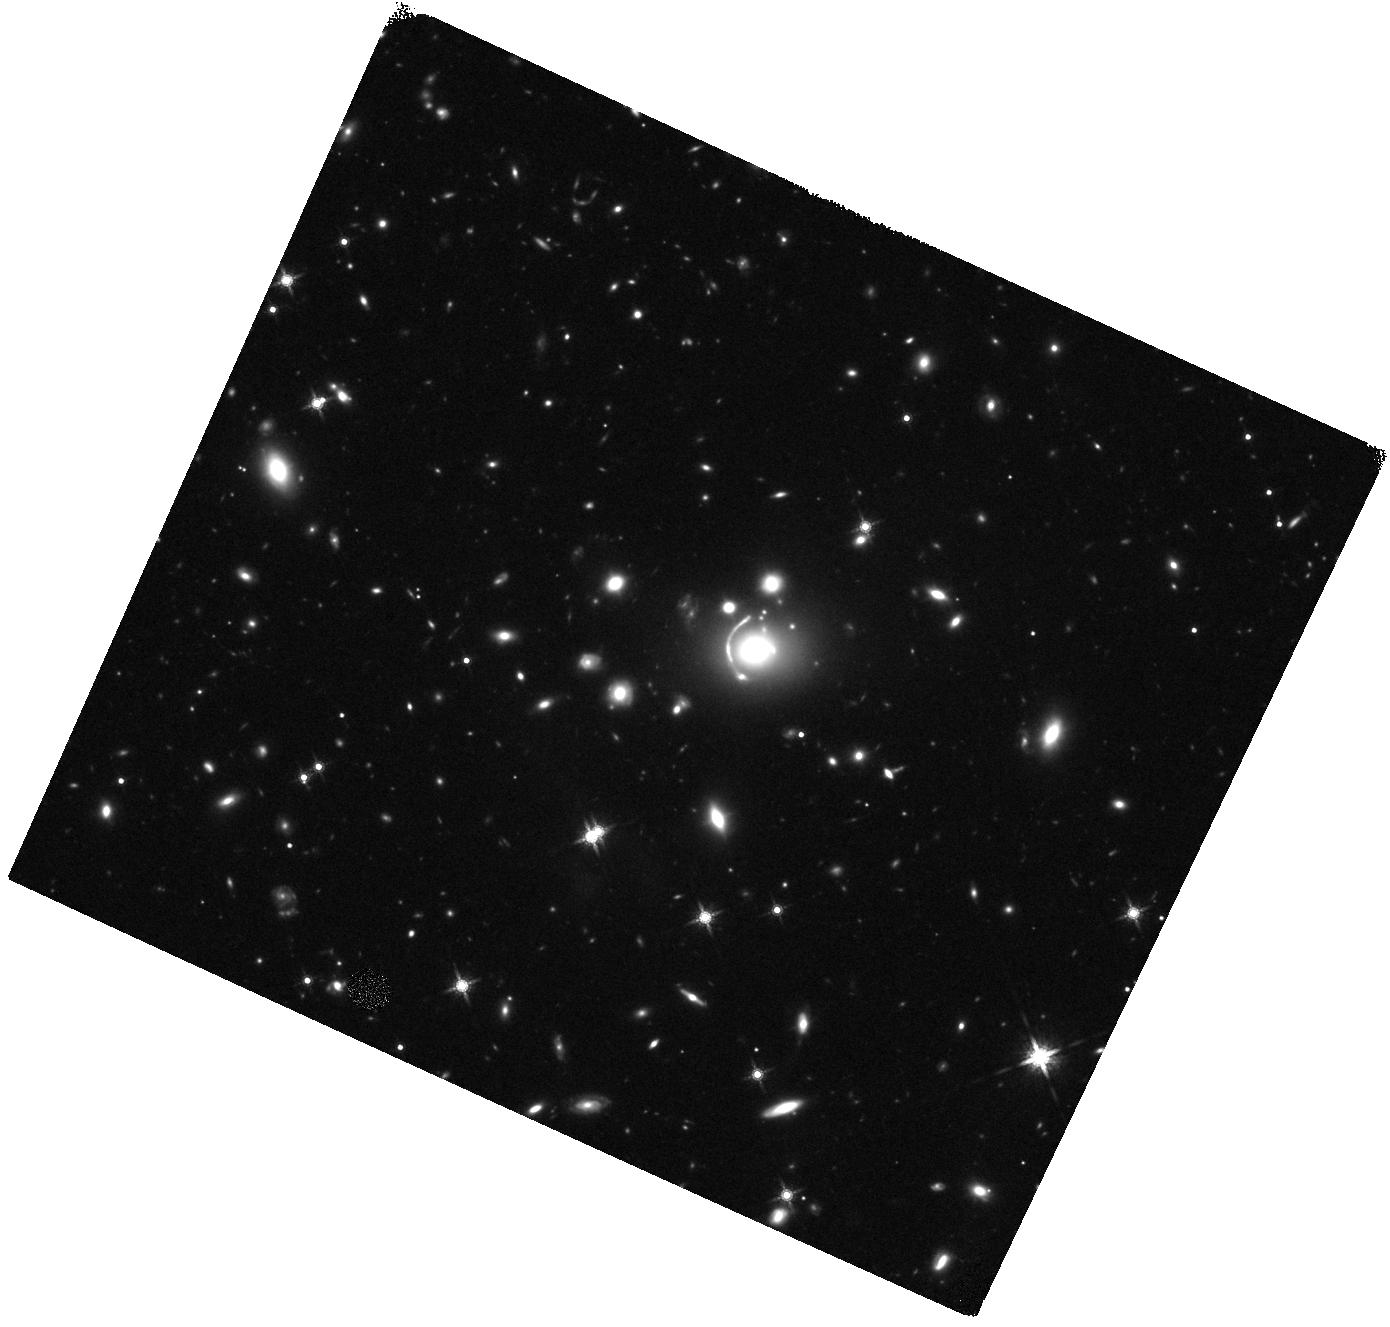
Target: CSWA63. Instrument: WFC3/IR. Filter: F160W. Exposure: 44 min. Observation ID: hst_15253_06_wfc3_ir_f160w_idki06

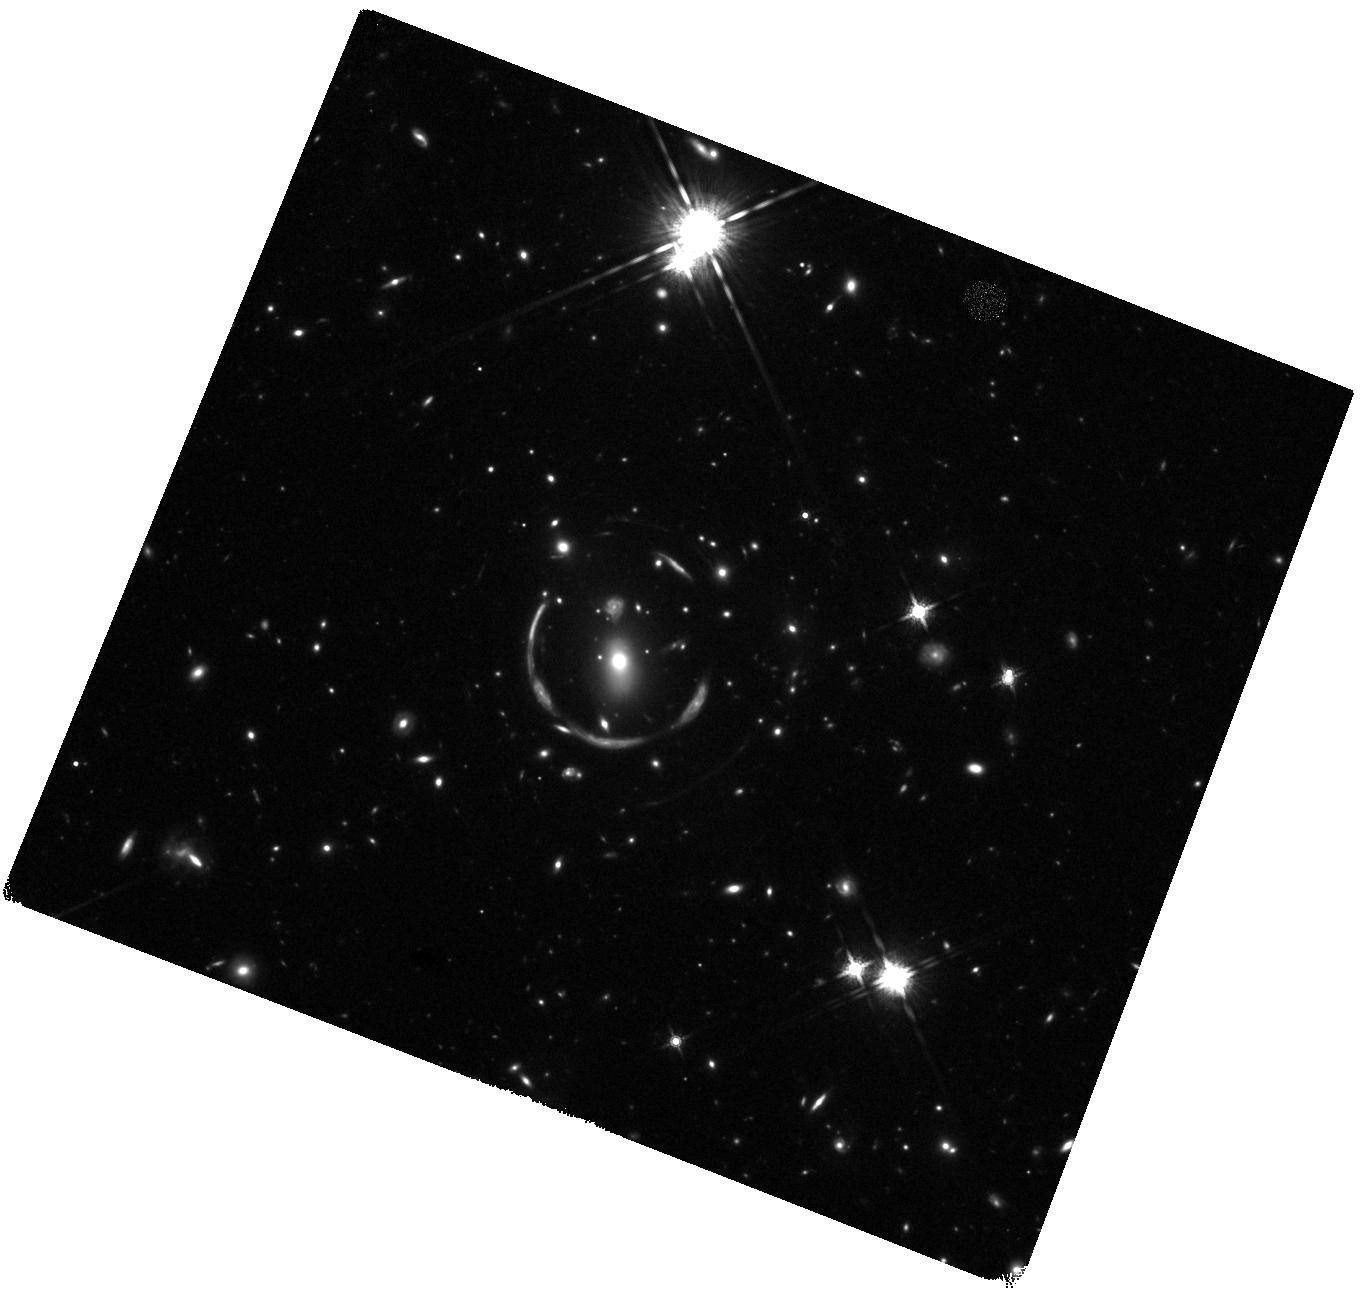
Target: CSWA31. Instrument: WFC3/IR. Filter: F160W. Exposure: 44 min. Observation ID: hst_15253_04_wfc3_ir_f160w_idki04

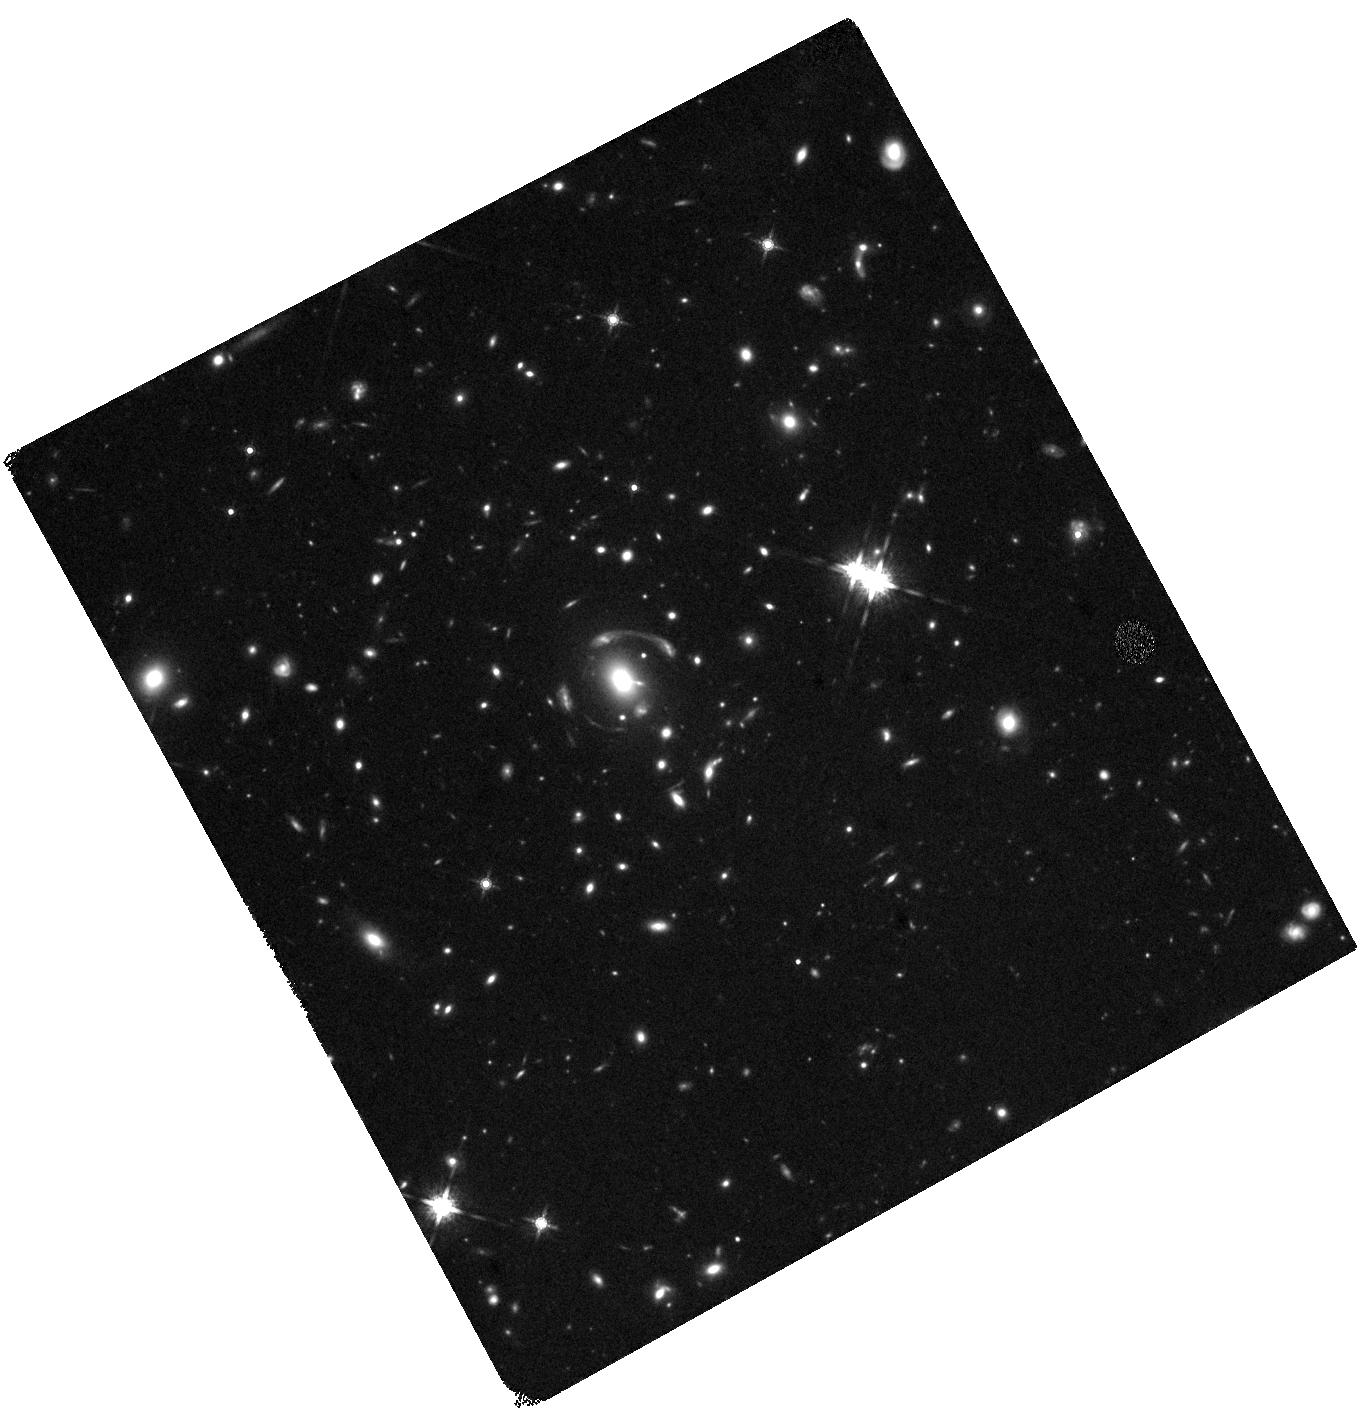
Target: CSWA15. Instrument: WFC3/IR. Filter: F160W. Exposure: 44 min. Observation ID: hst_15253_02_wfc3_ir_f160w_idki02

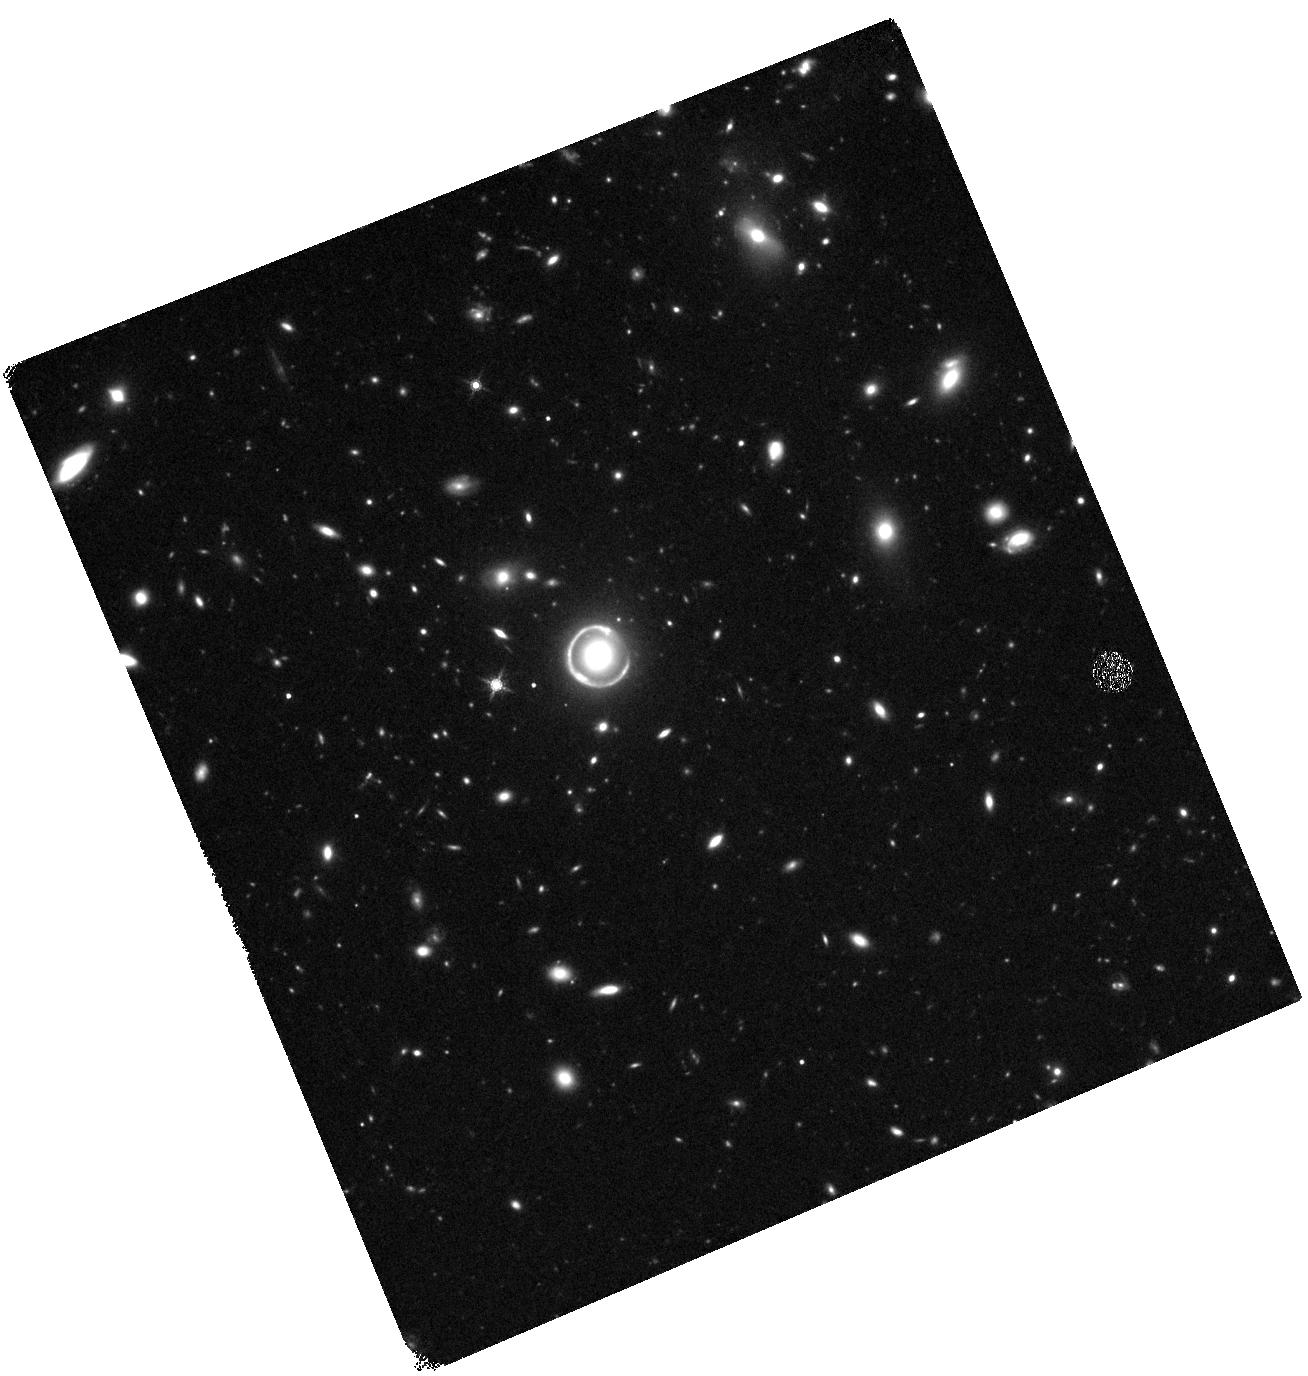
Target: CSWA64. Instrument: WFC3/IR. Filter: F160W. Exposure: 44 min. Observation ID: hst_15253_08_wfc3_ir_f160w_idki08

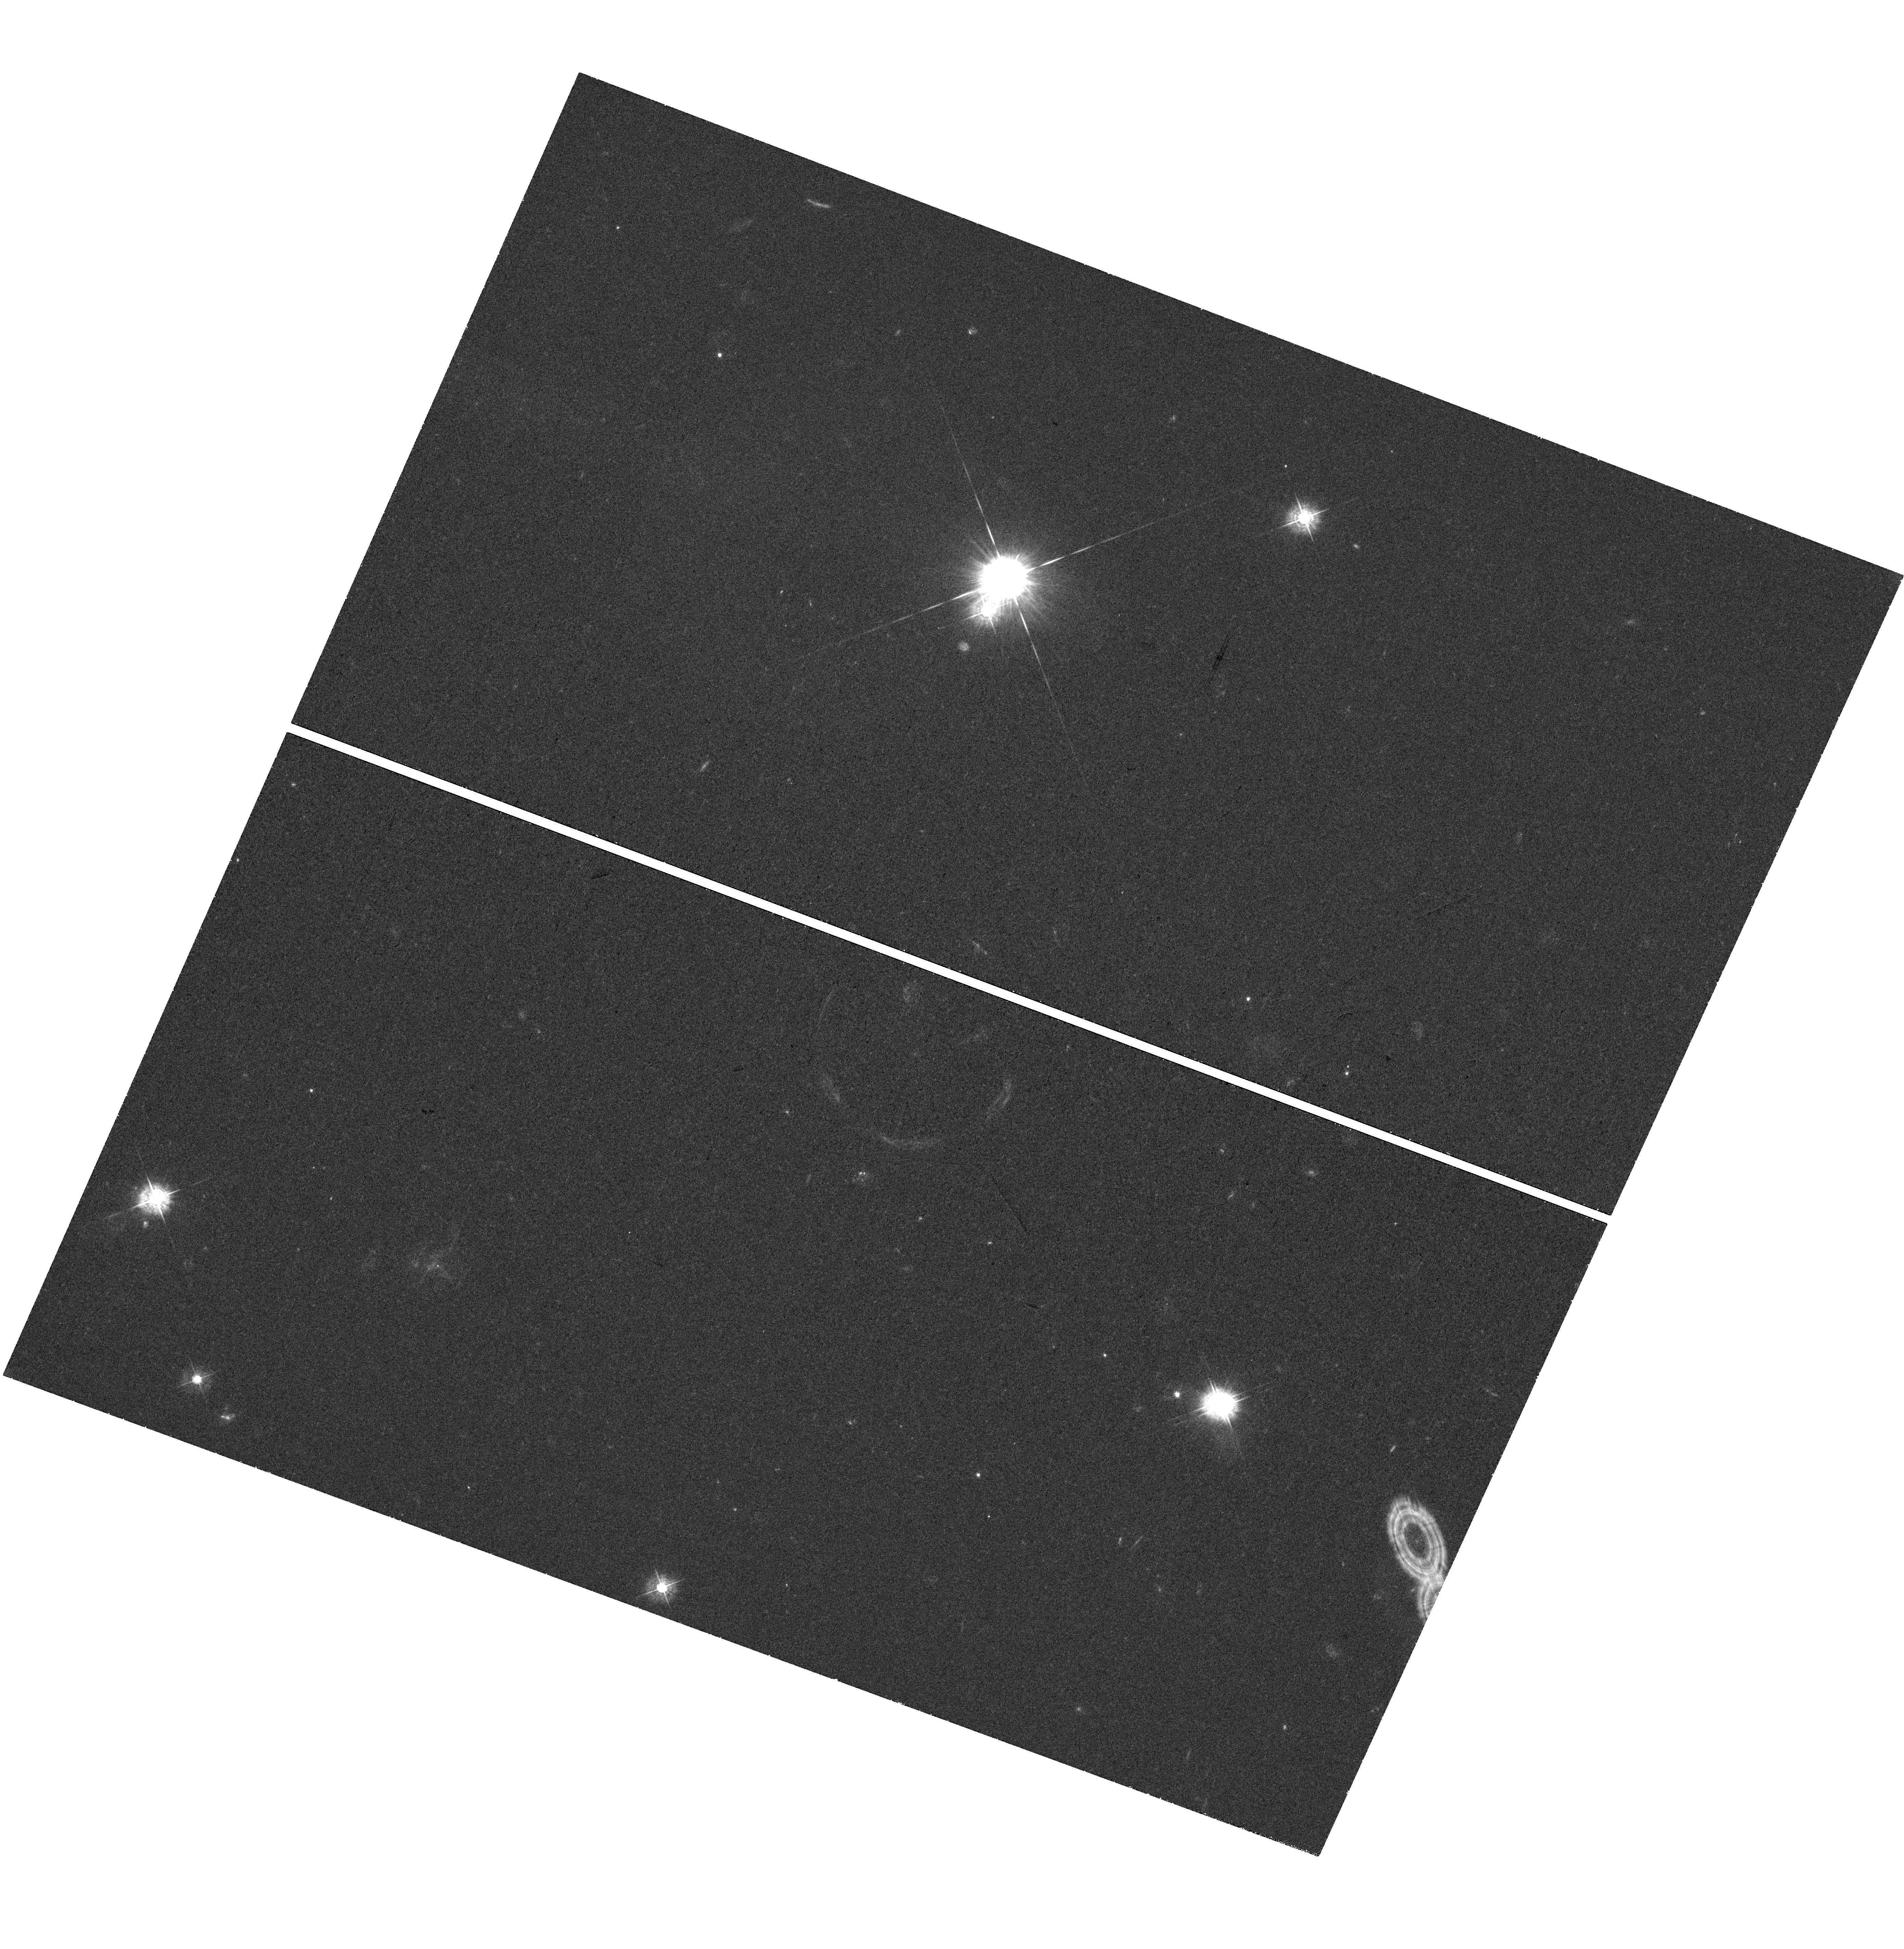
Target: CSWA31. Instrument: WFC3/UVIS. Filter: F438W. Exposure: 41 min. Observation ID: hst_15253_03_wfc3_uvis_f438w_idki03

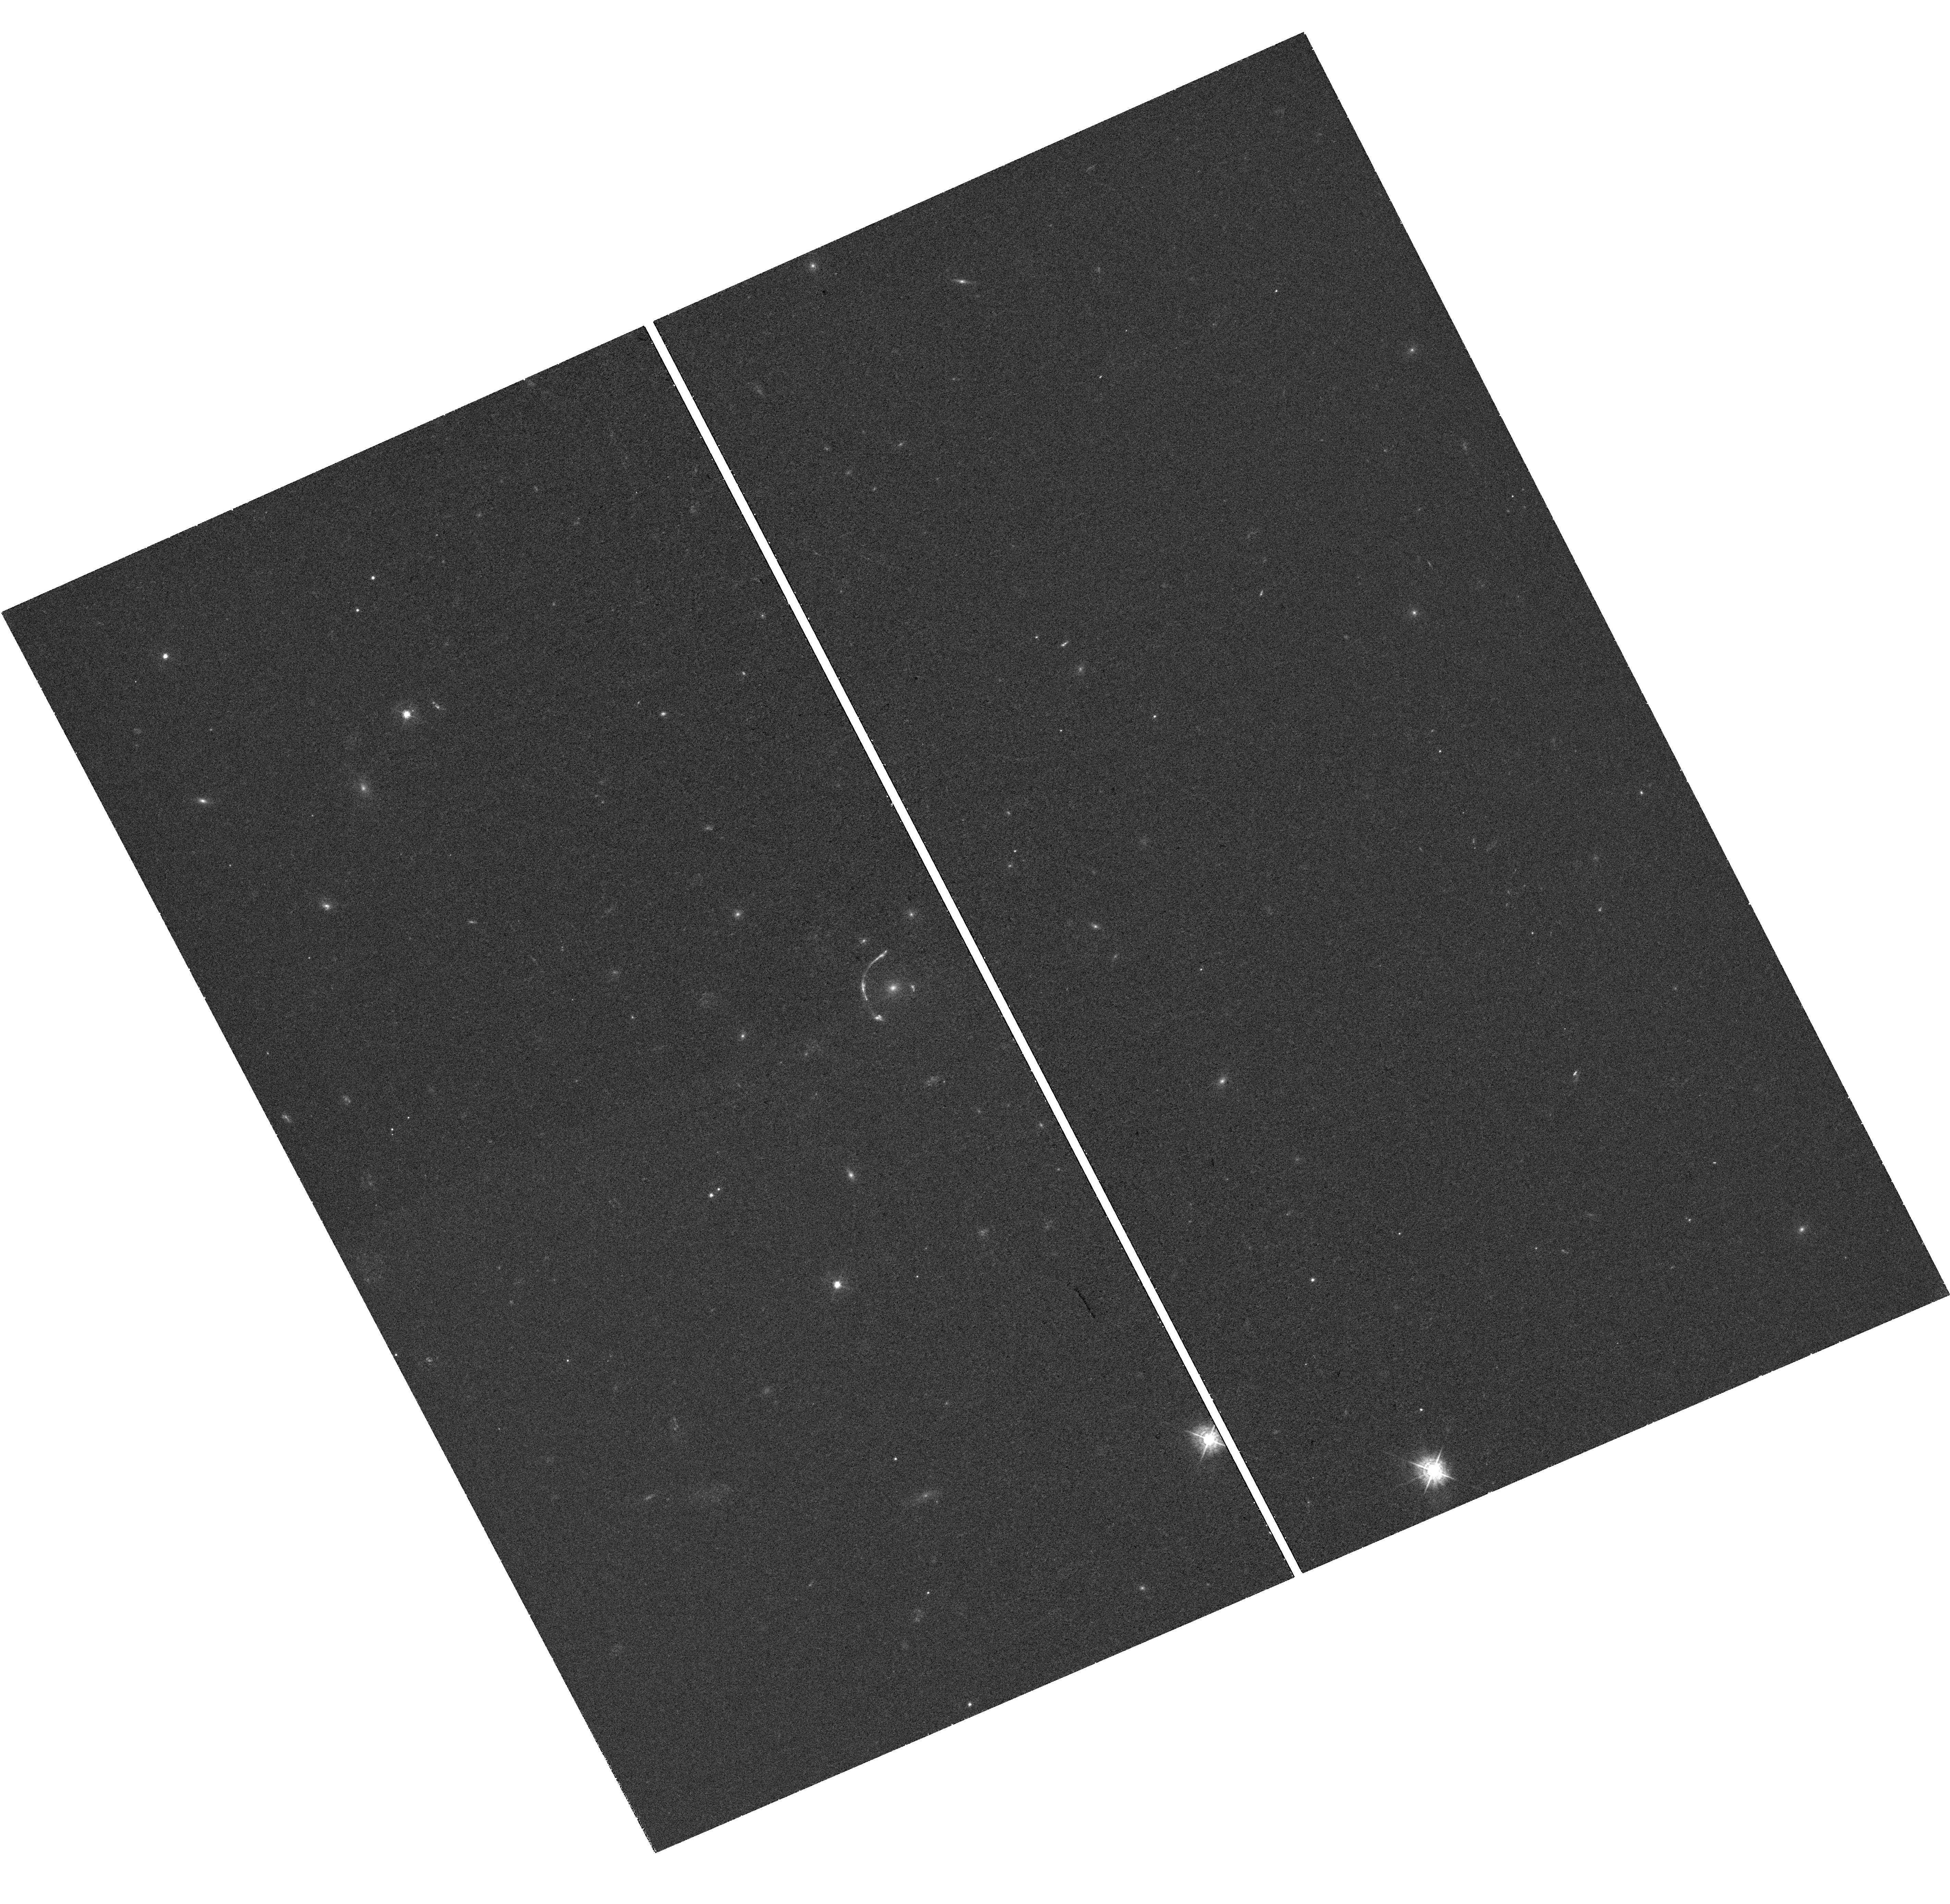
Target: CSWA63. Instrument: WFC3/UVIS. Filter: F438W. Exposure: 41 min. Observation ID: hst_15253_05_wfc3_uvis_f438w_idki05

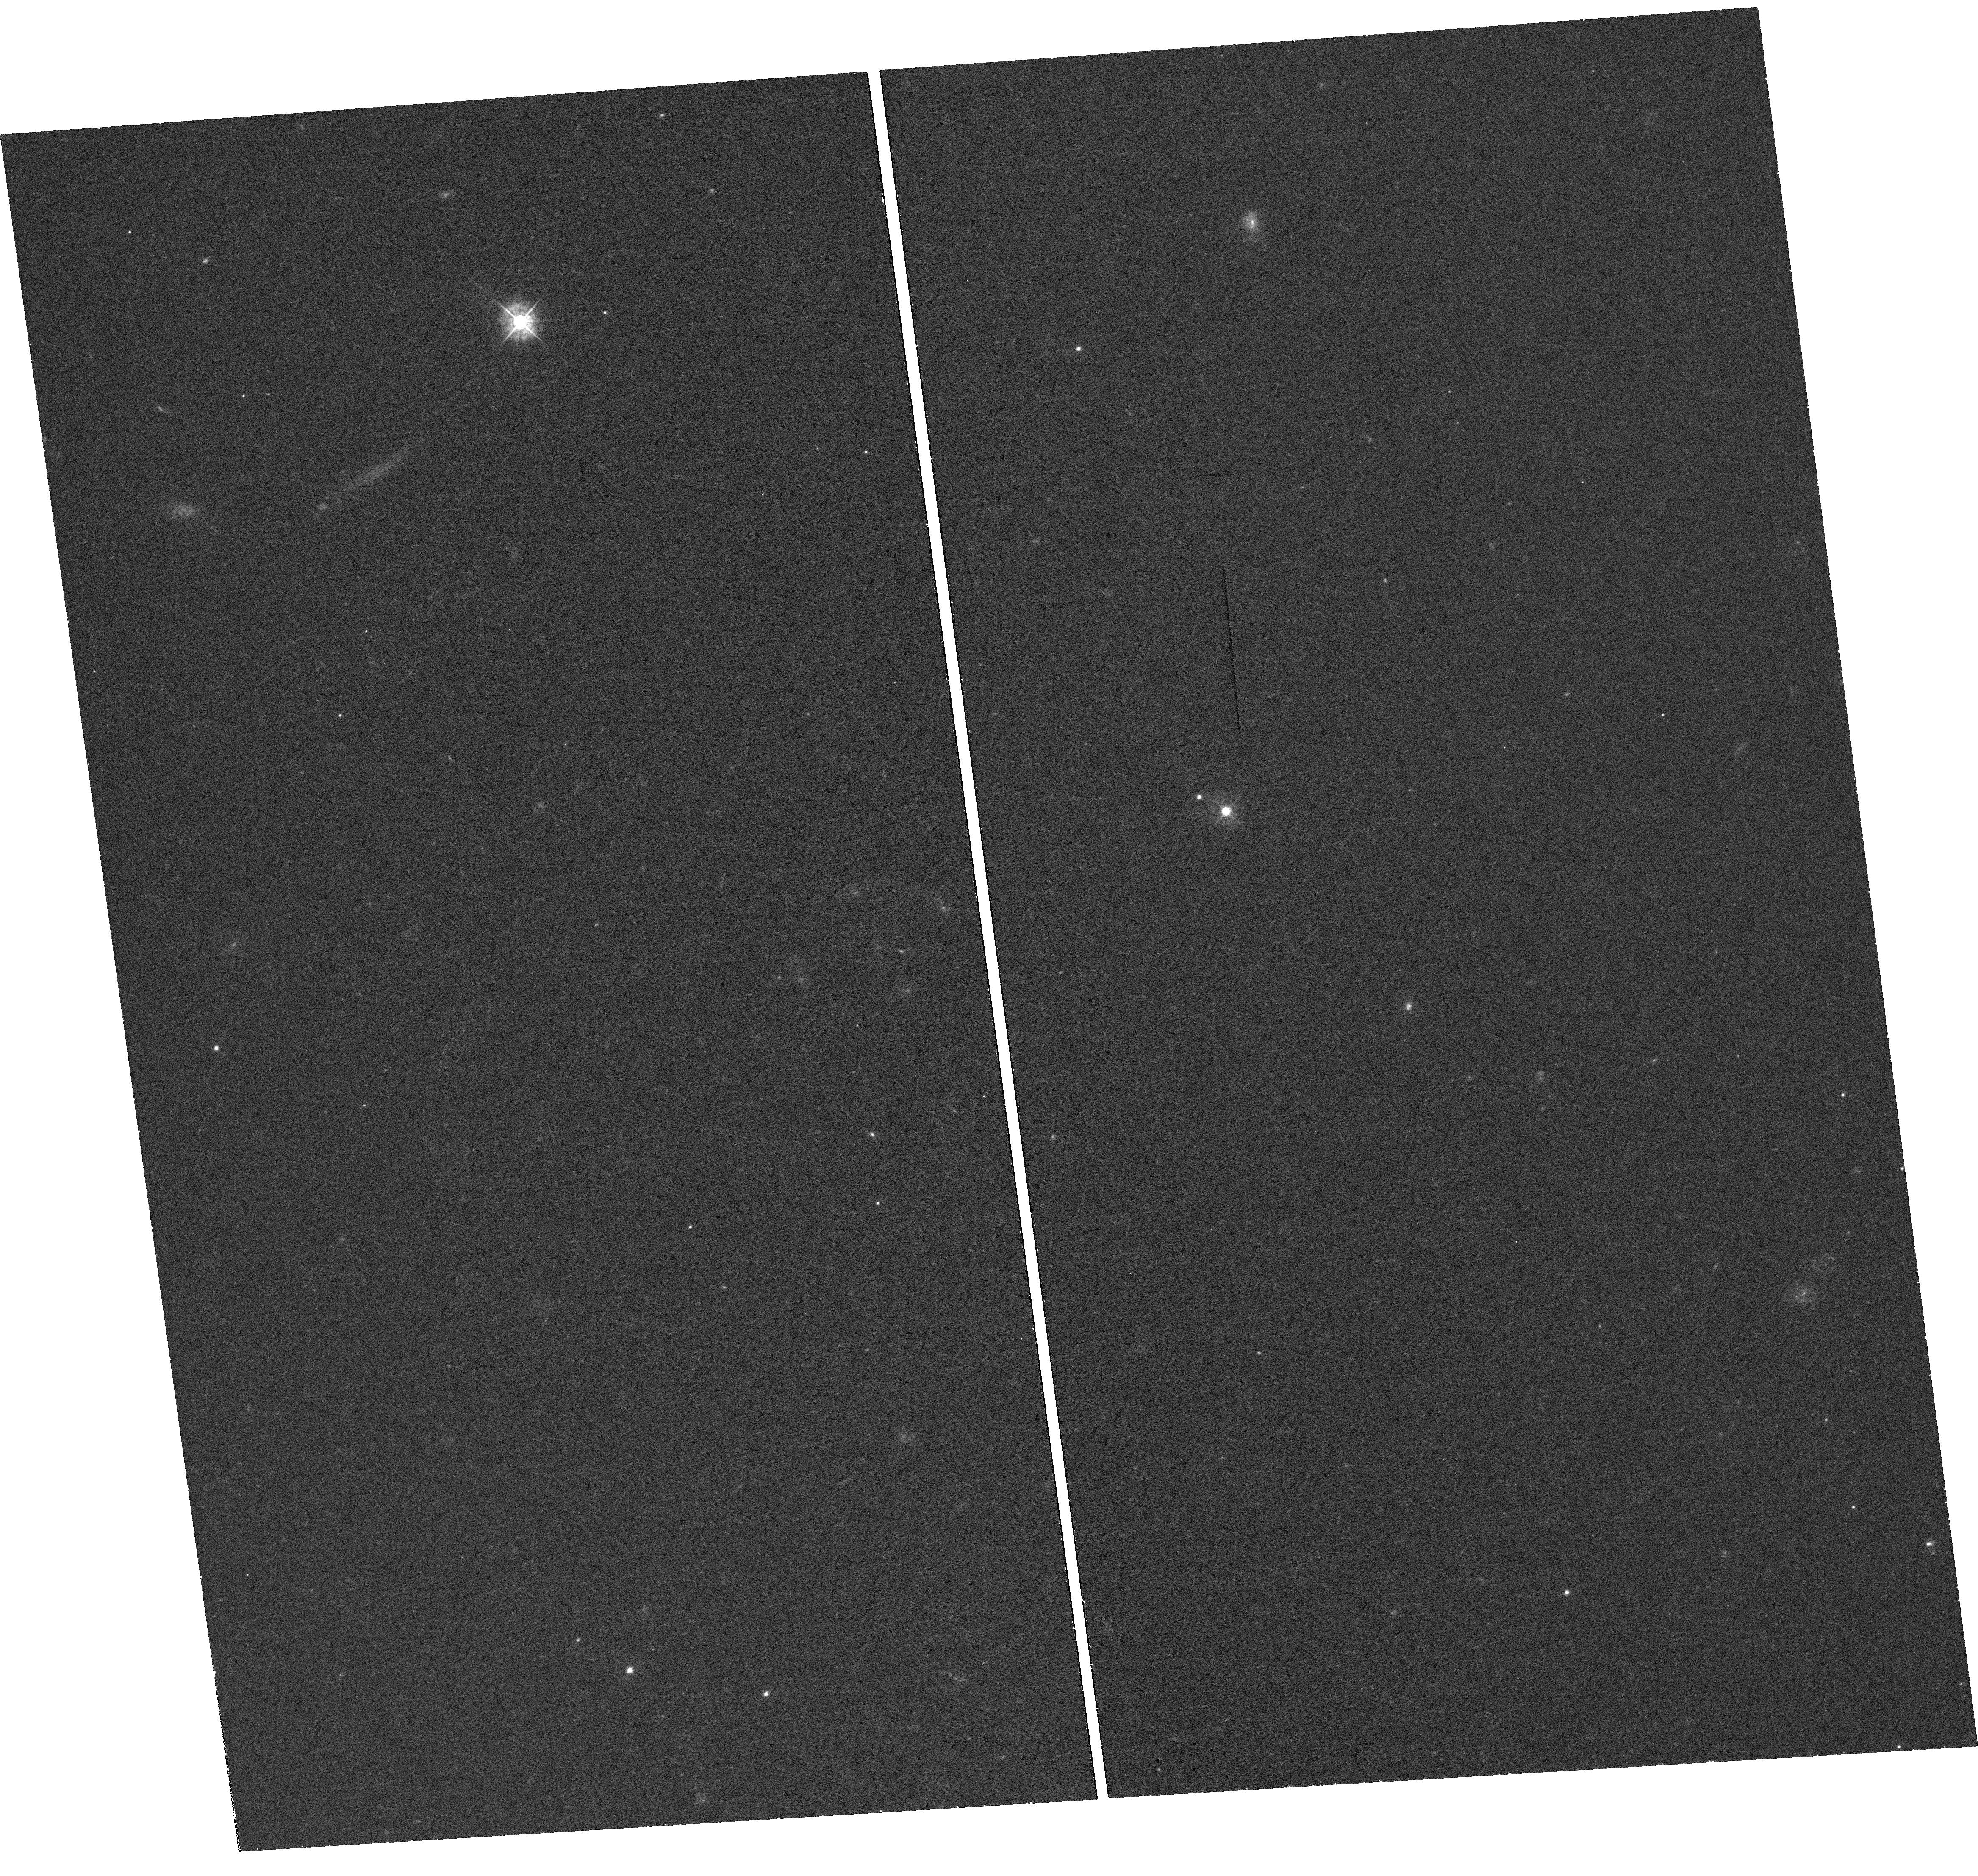
Target: CSWA15. Instrument: WFC3/UVIS. Filter: F438W. Exposure: 41 min. Observation ID: hst_15253_01_wfc3_uvis_f438w_idki01

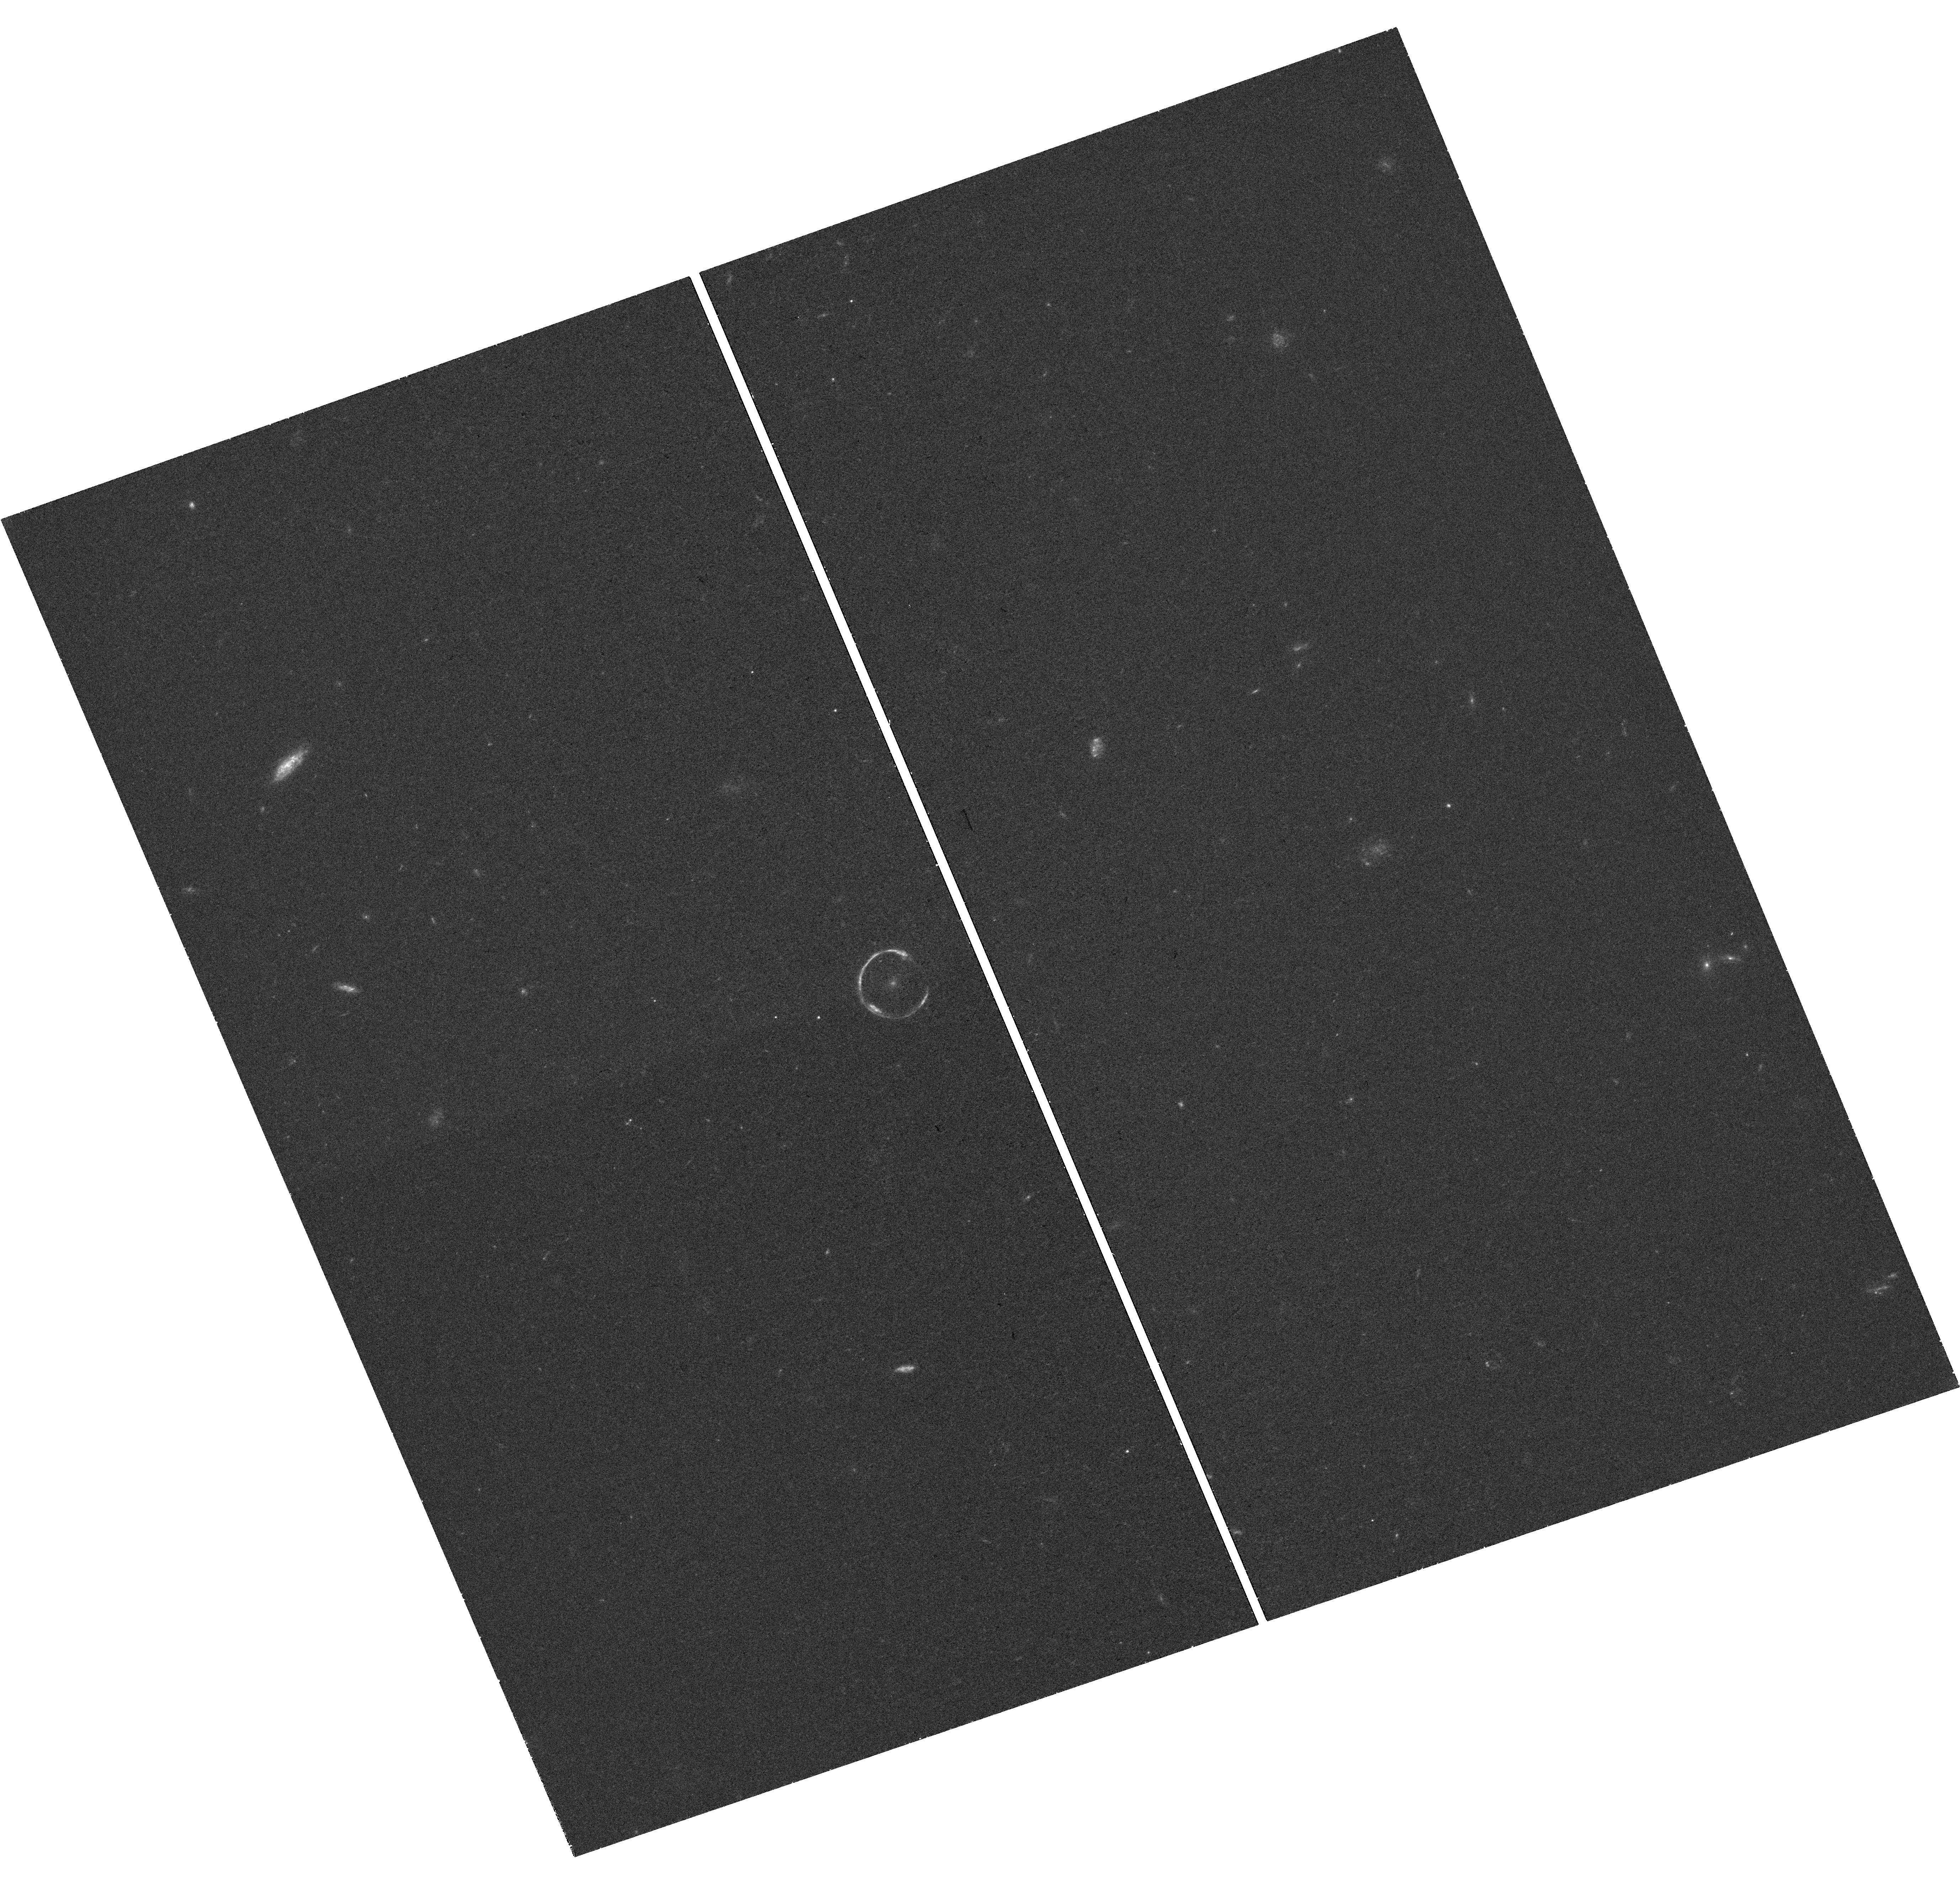
Target: CSWA64. Instrument: WFC3/UVIS. Filter: F438W. Exposure: 41 min. Observation ID: hst_15253_07_wfc3_uvis_f438w_idki07

The nature of ultra-massive lens galaxies (PI: Canameras, Raoul)

During the past decade, strong gravitational lensing analyses have contributed tremendously to the characterization of the inner properties of massive early-type galaxies, beyond the local Universe. Here we intend to extend studies of this kind to the most massive lens galaxies known to date, well outside the mass limits investigated by previous lensing surveys. This will allow us to probe the physics of the likely descendants of the most violent episodes of star formation and of the compact massive galaxies at high redshift. We propose WFC3 imaging (F438W and F160W) of four extremely massive early-type lens galaxies at z ~ 0.5, in order to put them into context with the evolutionary trends of ellipticals as a function of mass and redshift. These systems were discovered in the SDSS and show one single main lens galaxy with a stellar mass above 1.5x10^12 Msun and large Einstein radii. Our high-resolution spectroscopic follow-up with VLT/X-shooter provides secure lens and source redshifts, between 0.3 and 0.7 and between 1.5 and 2.5, respectively, and confirm extreme stellar velocity dispersions >~400 km/s for the lenses. The excellent angular resolution of the proposed WFC3 imaging - not achievable from the ground - is the remaining indispensable piece of information to : (1) Resolve the lens structural parameters and obtain robust measurements of their stellar mass distributions, (2) Model the amount and distribution of the lens total masses and measure their M/L ratios and stellar IMF with joint strong lensing and stellar dynamics analyses, (3) Enhance our on-going lens models through the most accurate positions and morphologies of the blue multiply-imaged sources.